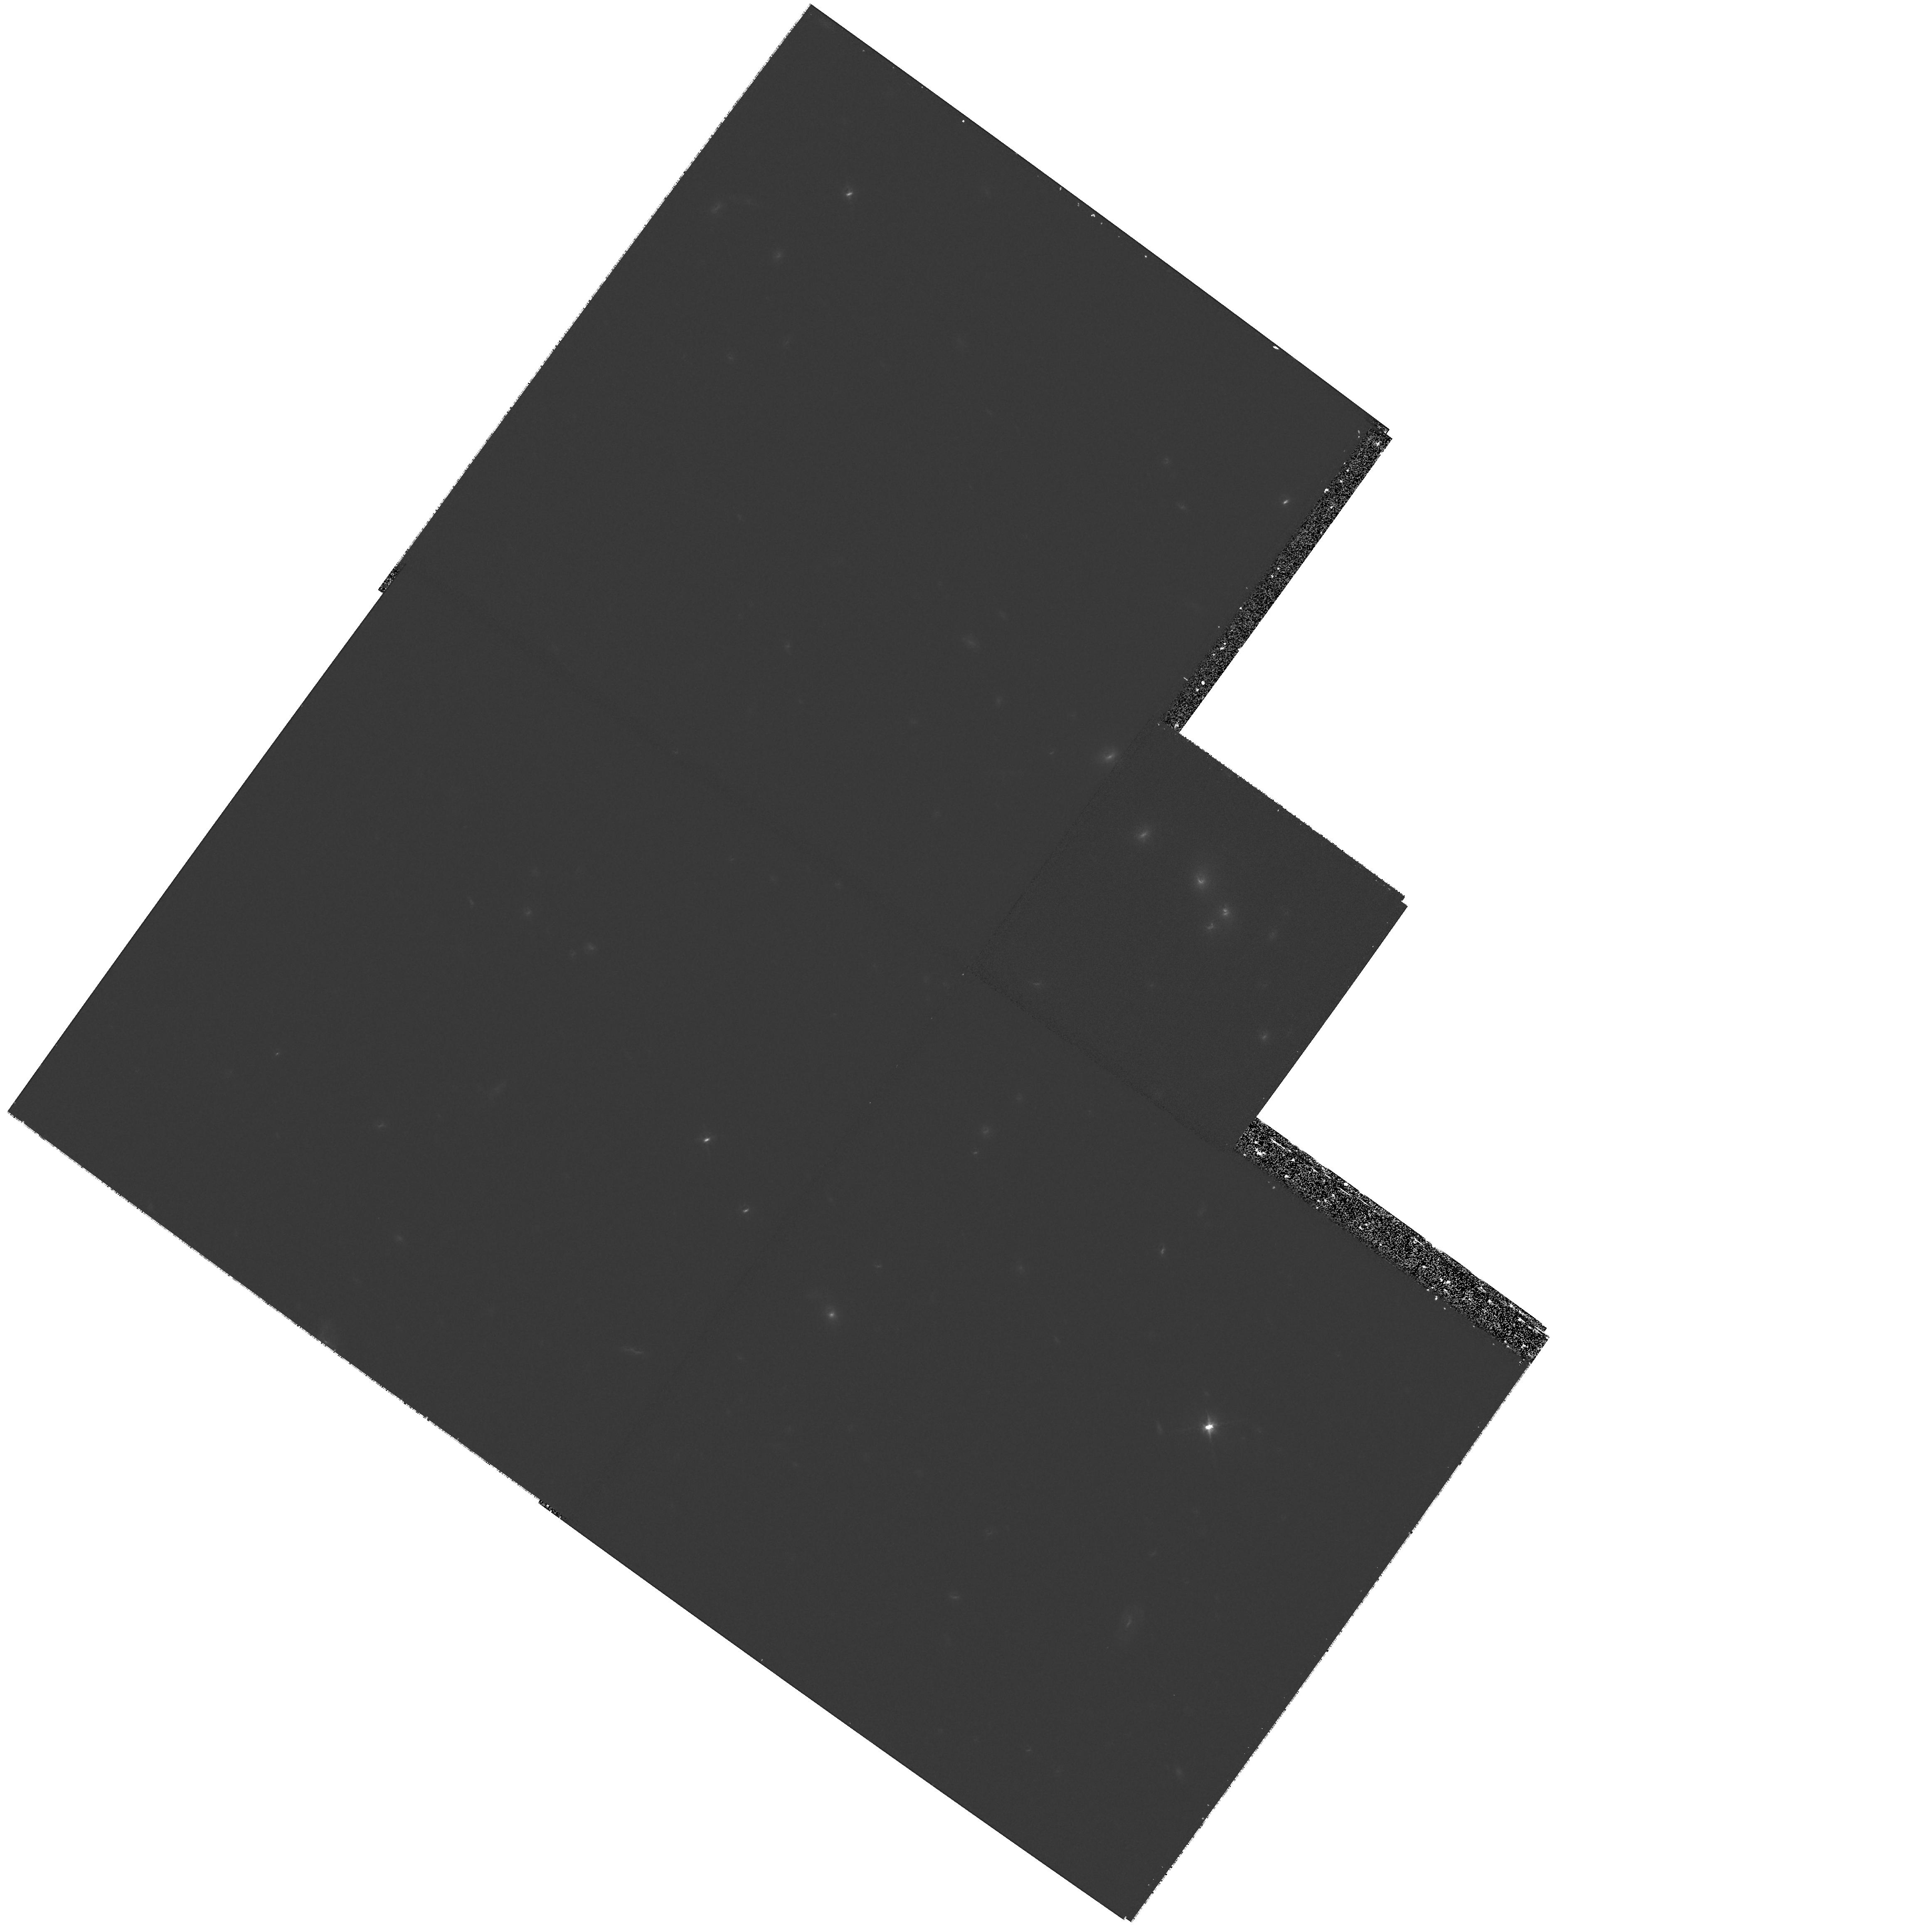
Target: HS0818+1227. Instrument: WFPC2/PC. Filter: F814W. Exposure: 33 min. Observation ID: hst_8804_07_wfpc2_pc_f814w_u67m07

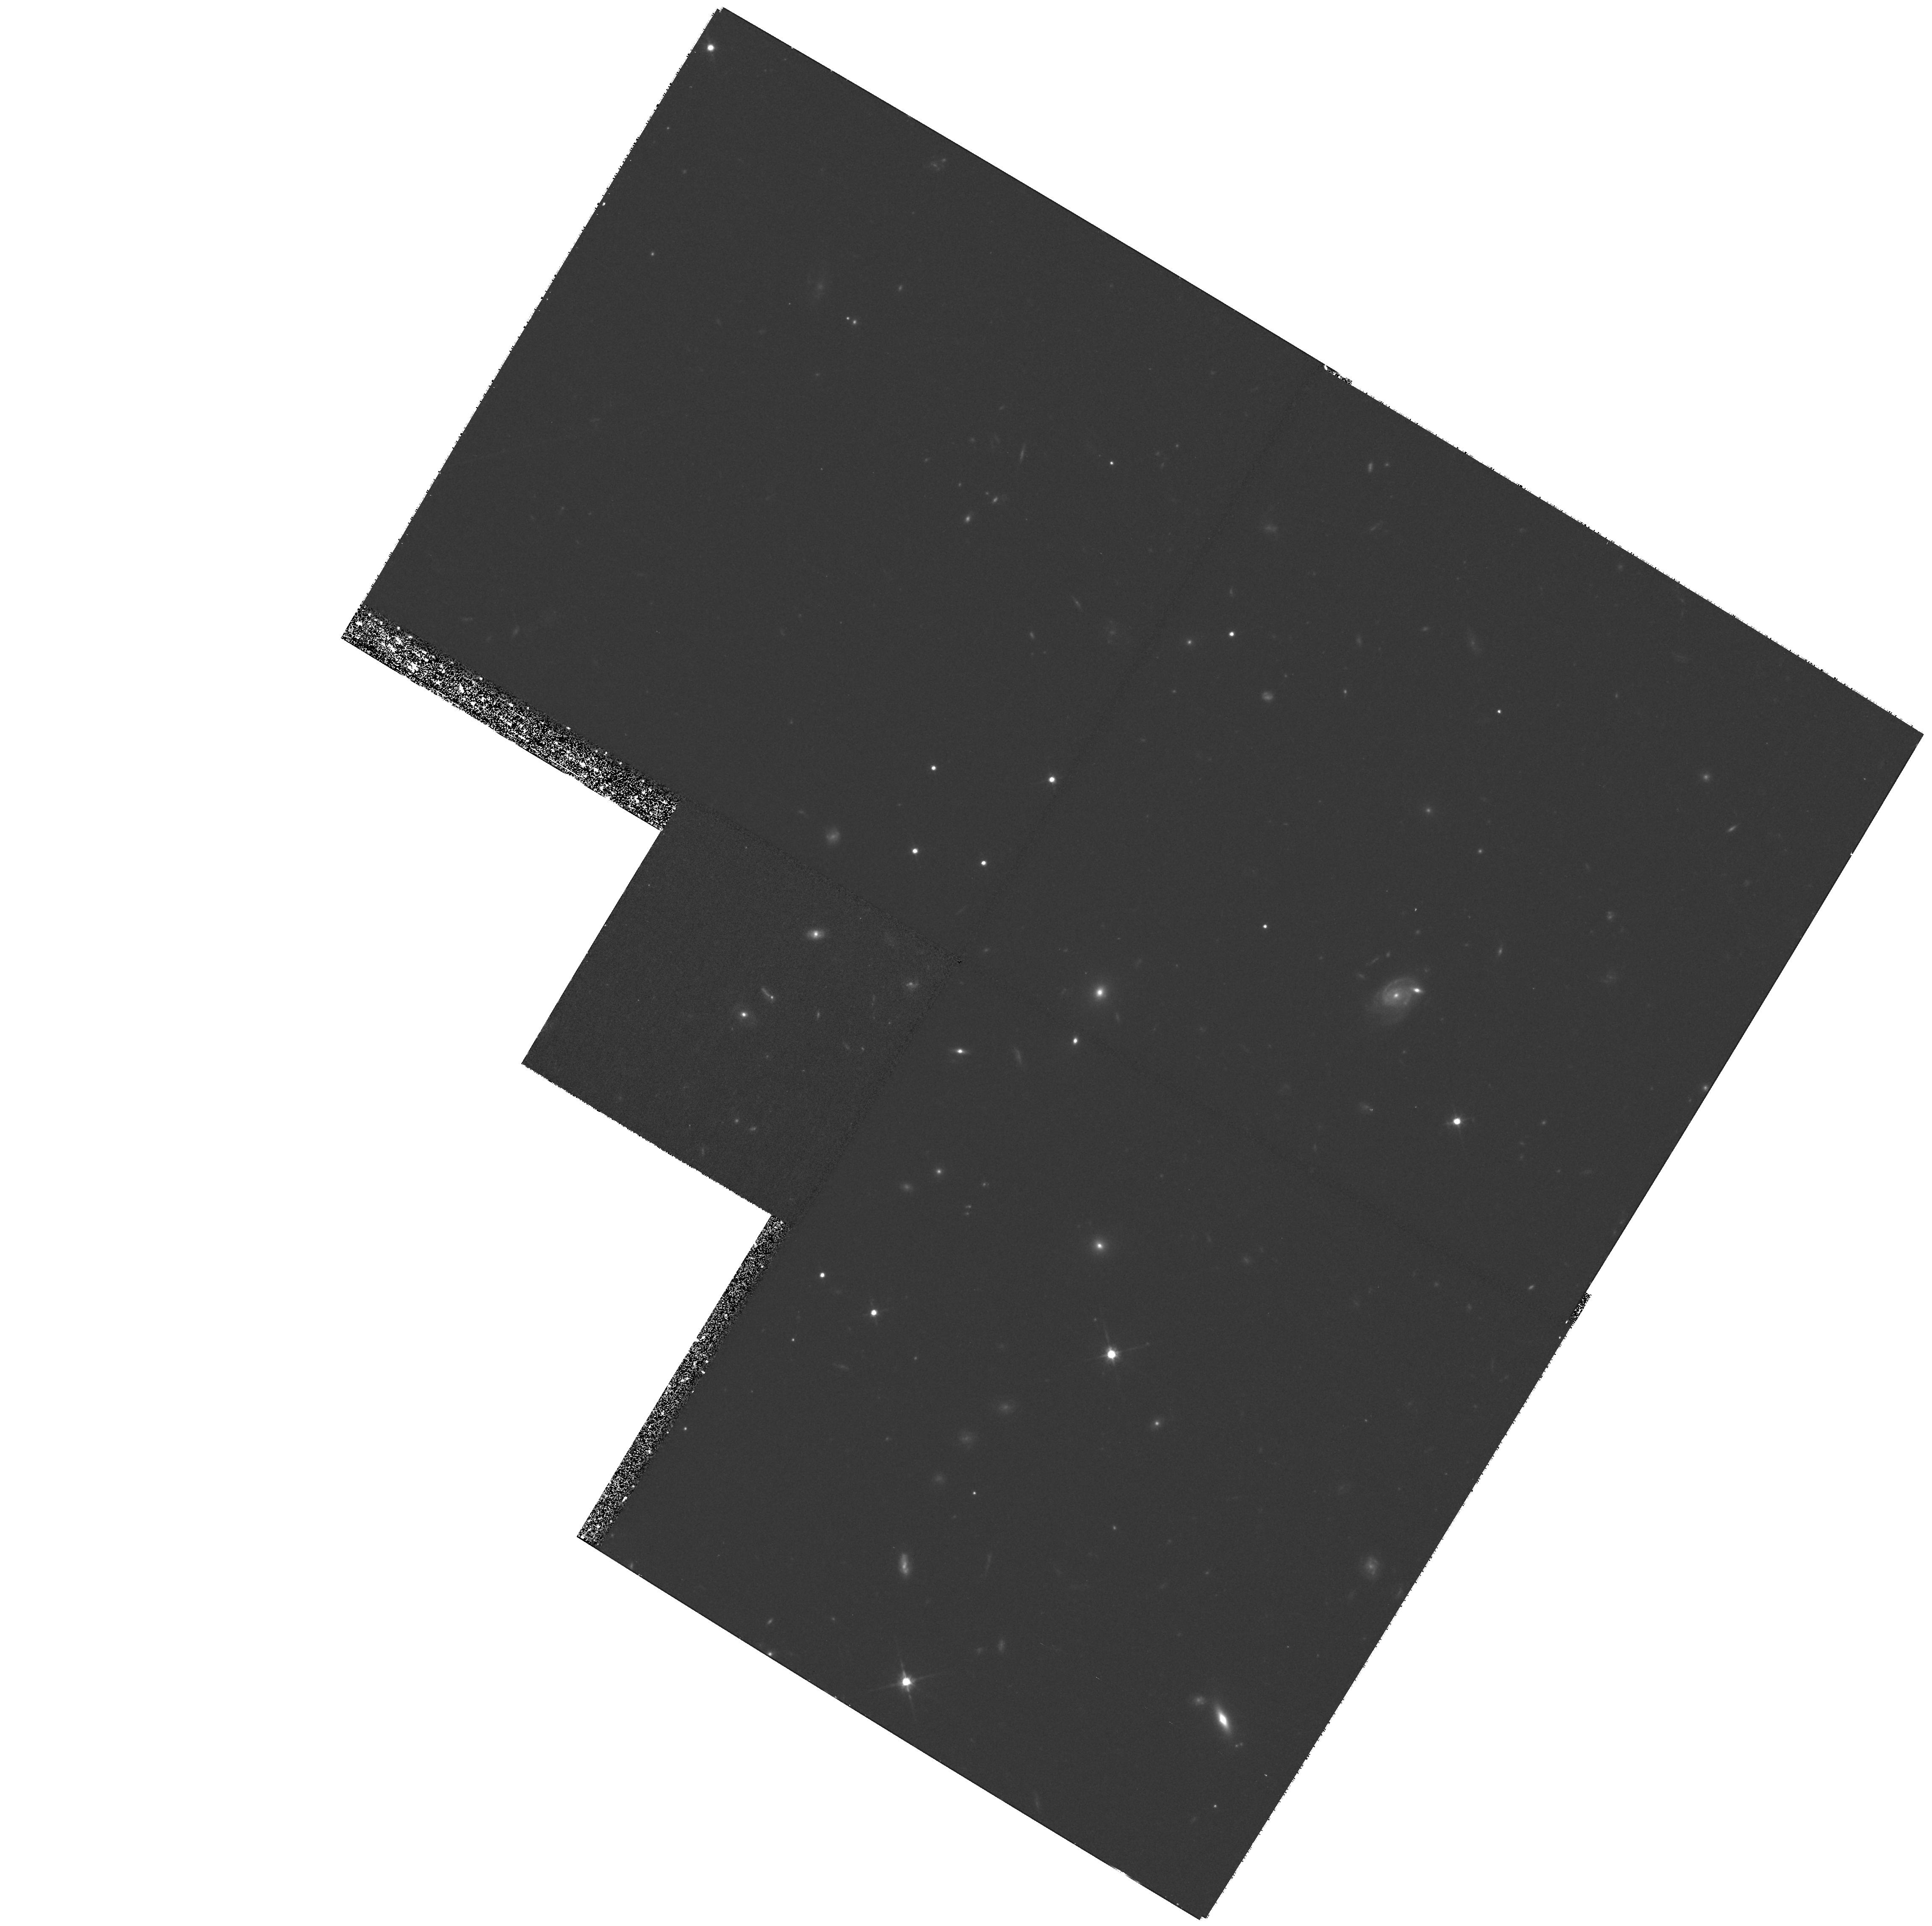
Target: B2319+051. Instrument: WFPC2/PC. Filter: F814W. Exposure: 1.3 h. Observation ID: hst_8804_06_wfpc2_pc_f814w_u67m06

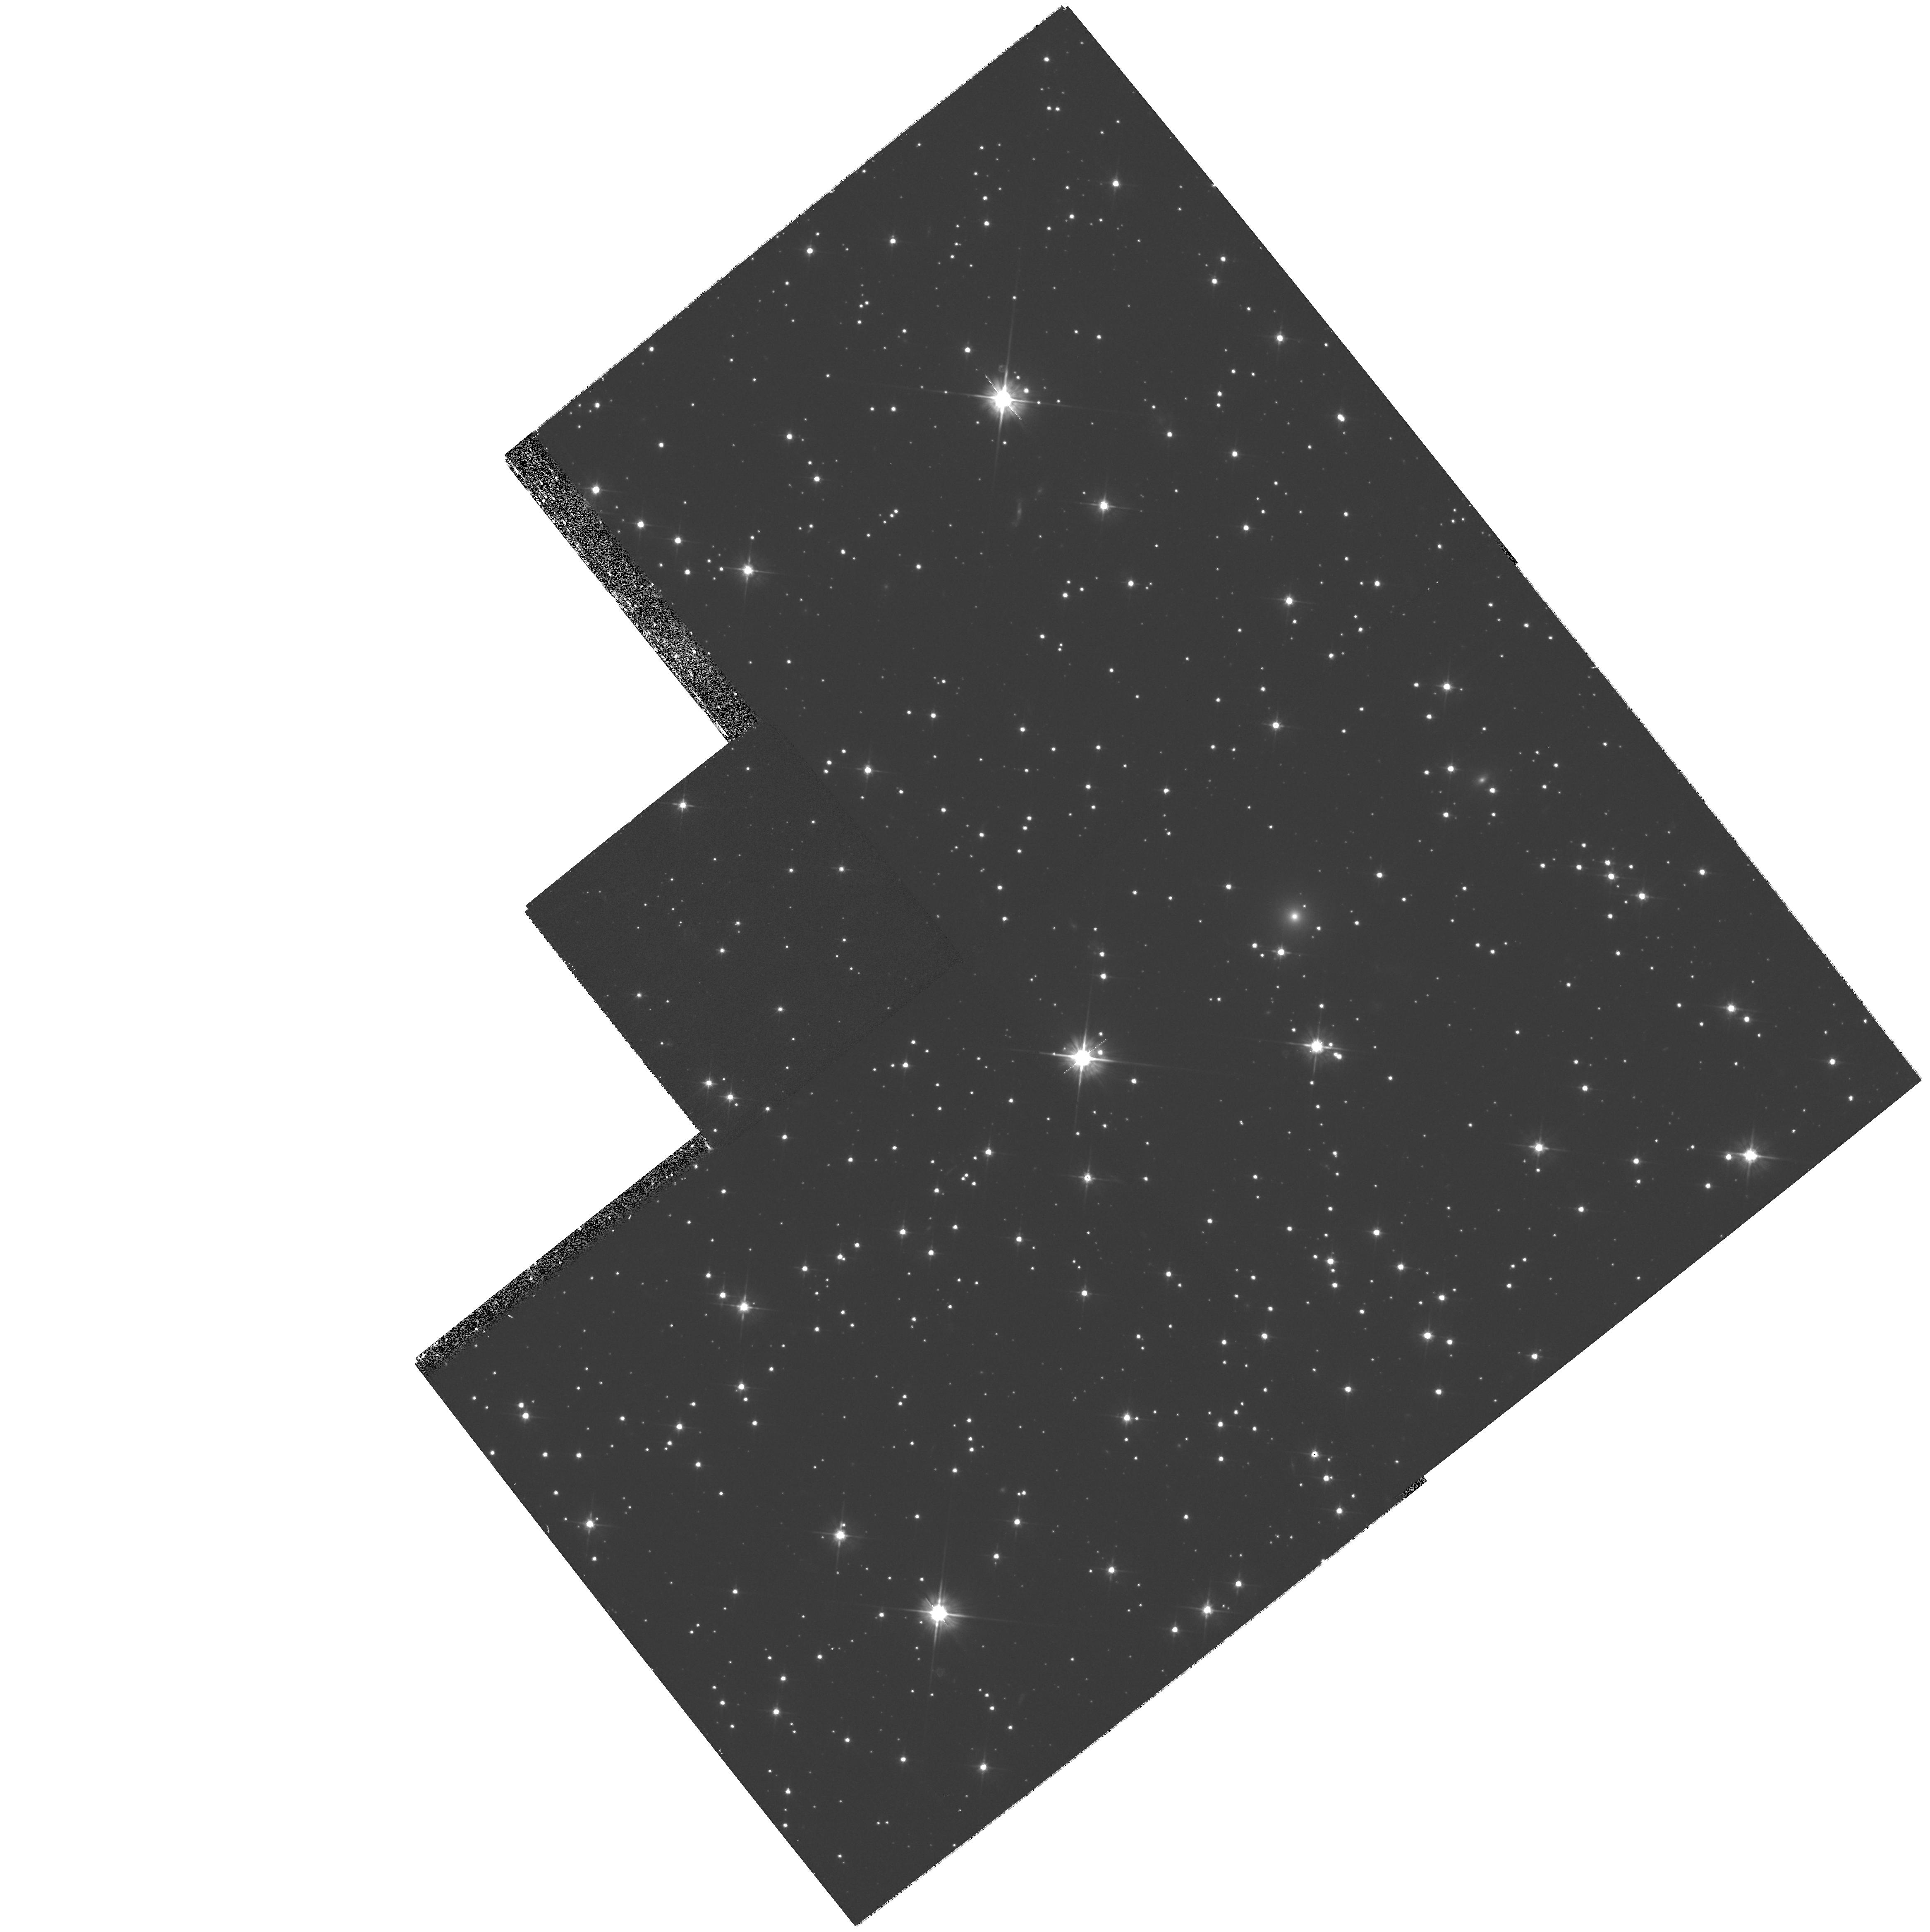
Target: Q1838-342. Instrument: WFPC2/PC. Filter: F555W. Exposure: 33 min. Observation ID: hst_8804_05_wfpc2_pc_f555w_u67m05

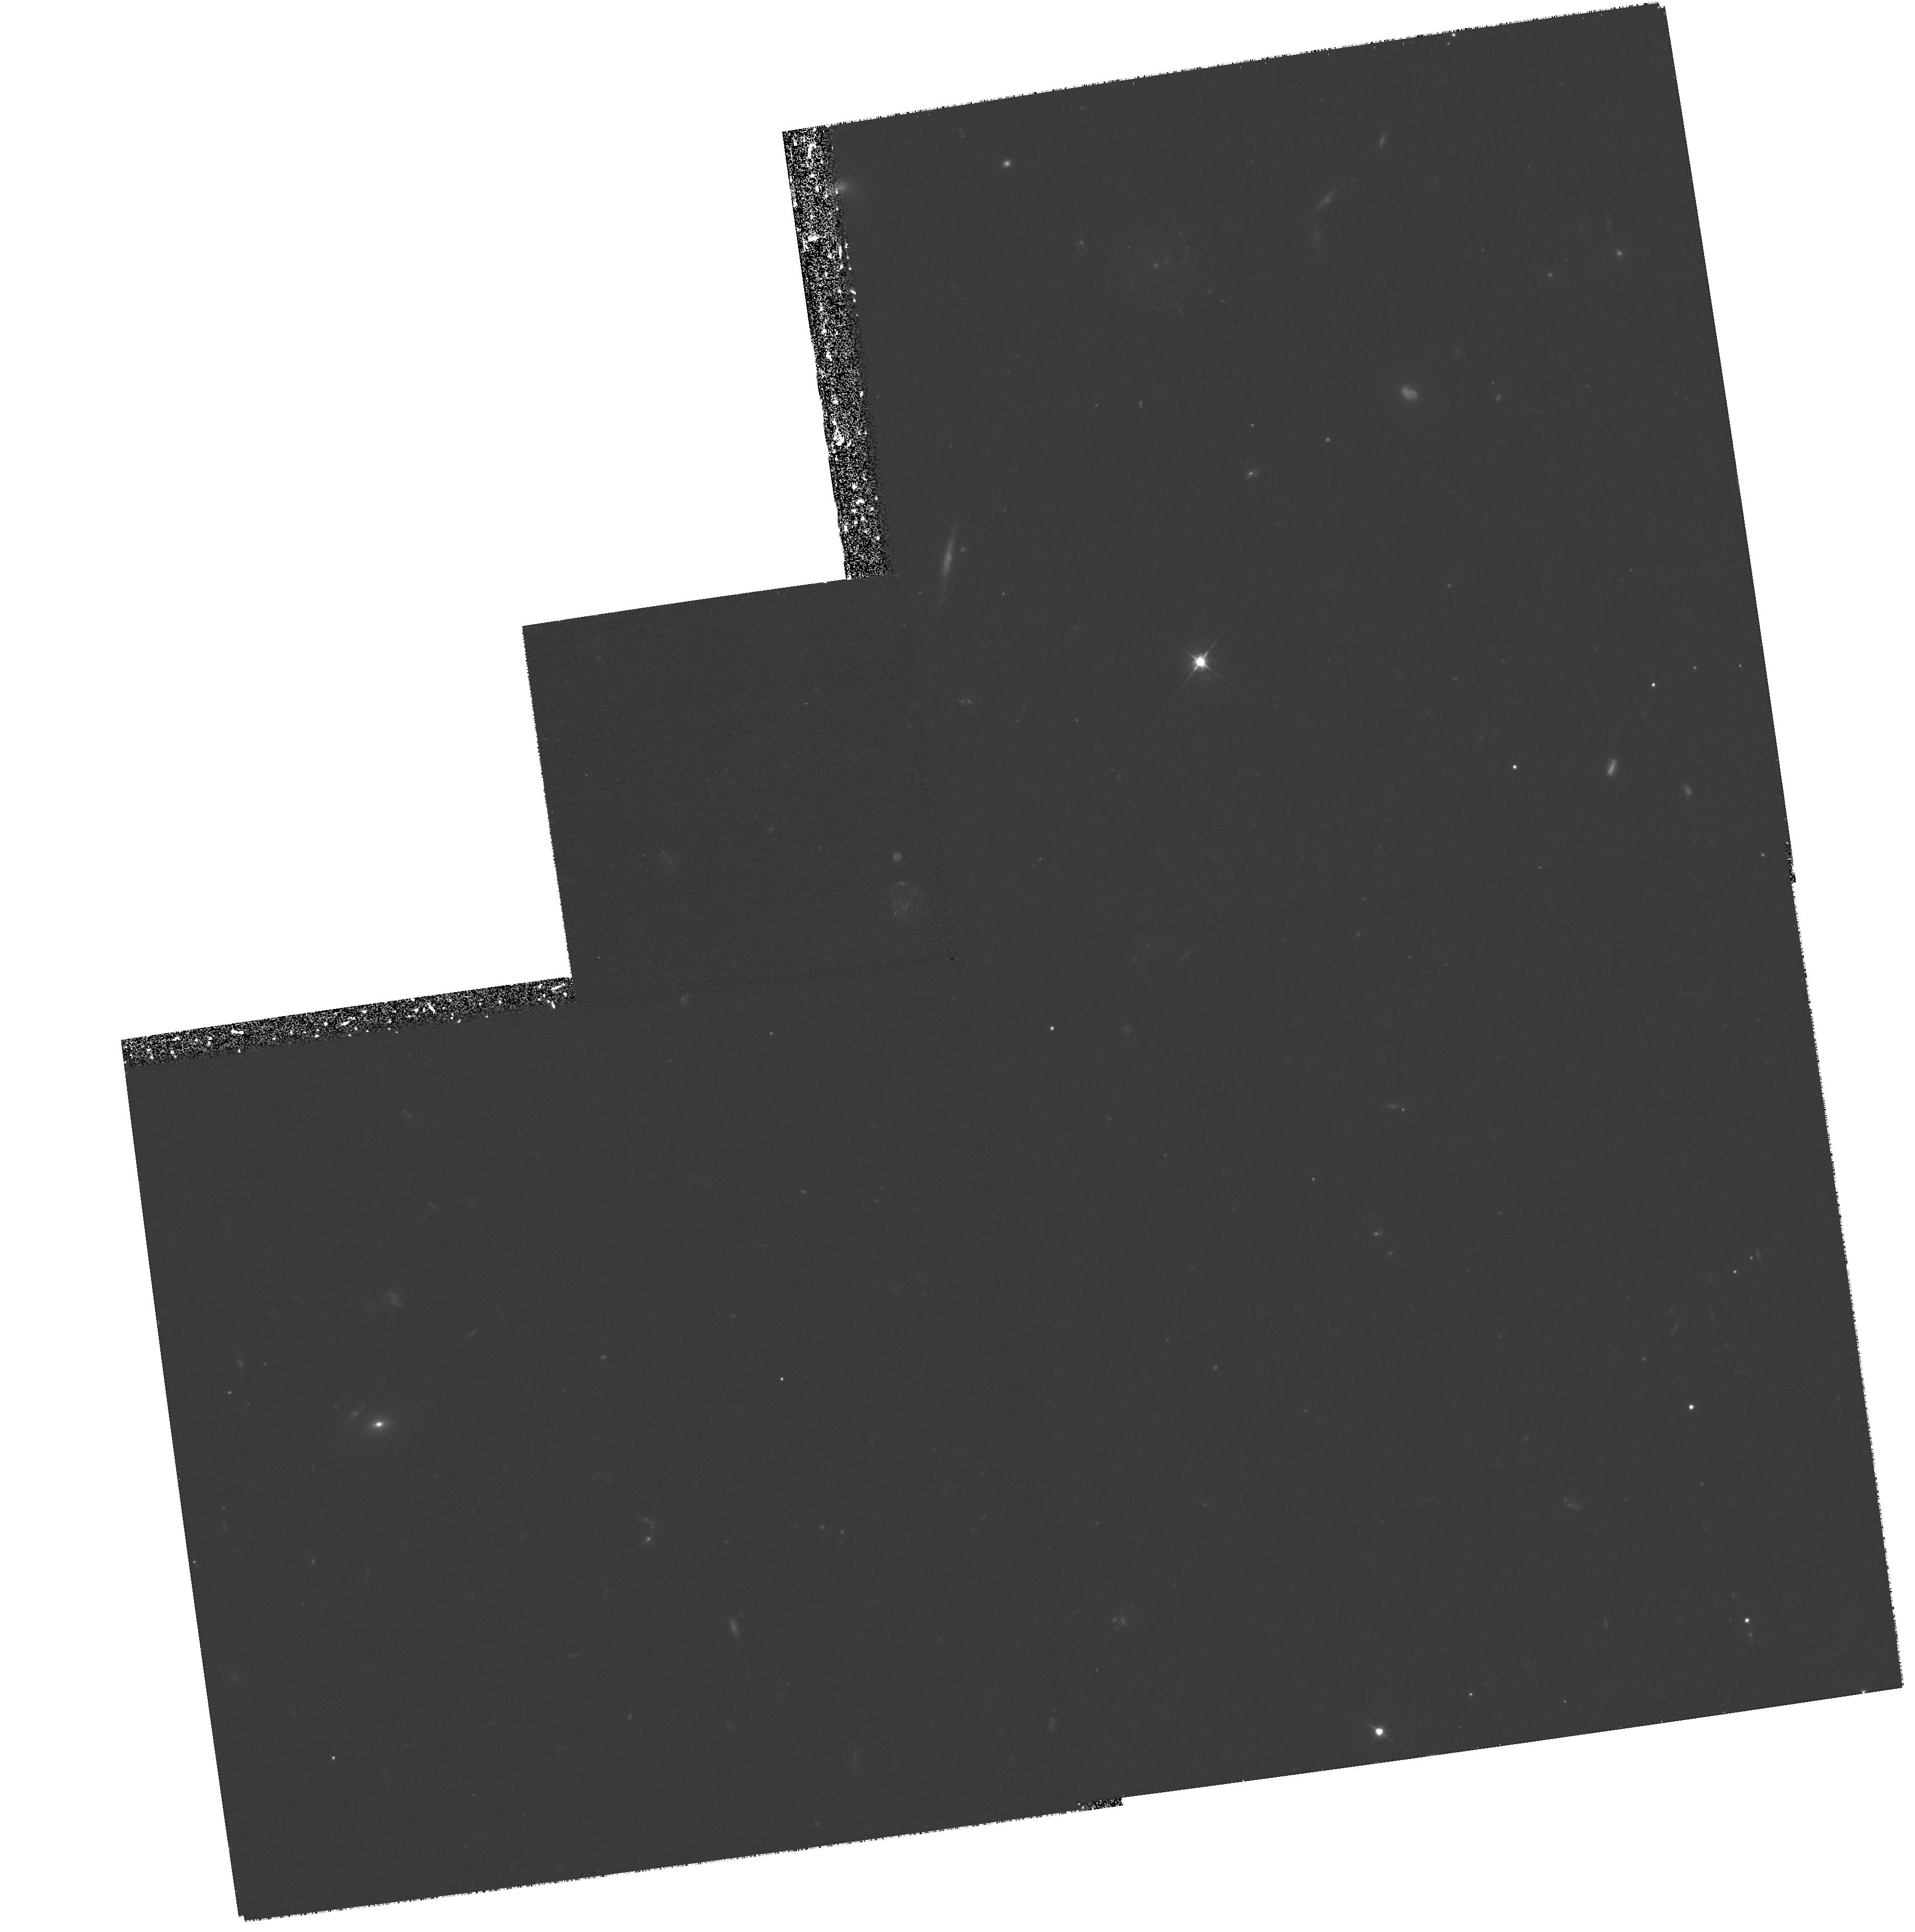
Target: B1555+375. Instrument: WFPC2/PC. Filter: F555W. Exposure: 1.4 h. Observation ID: hst_8804_02_wfpc2_pc_f555w_u67m02

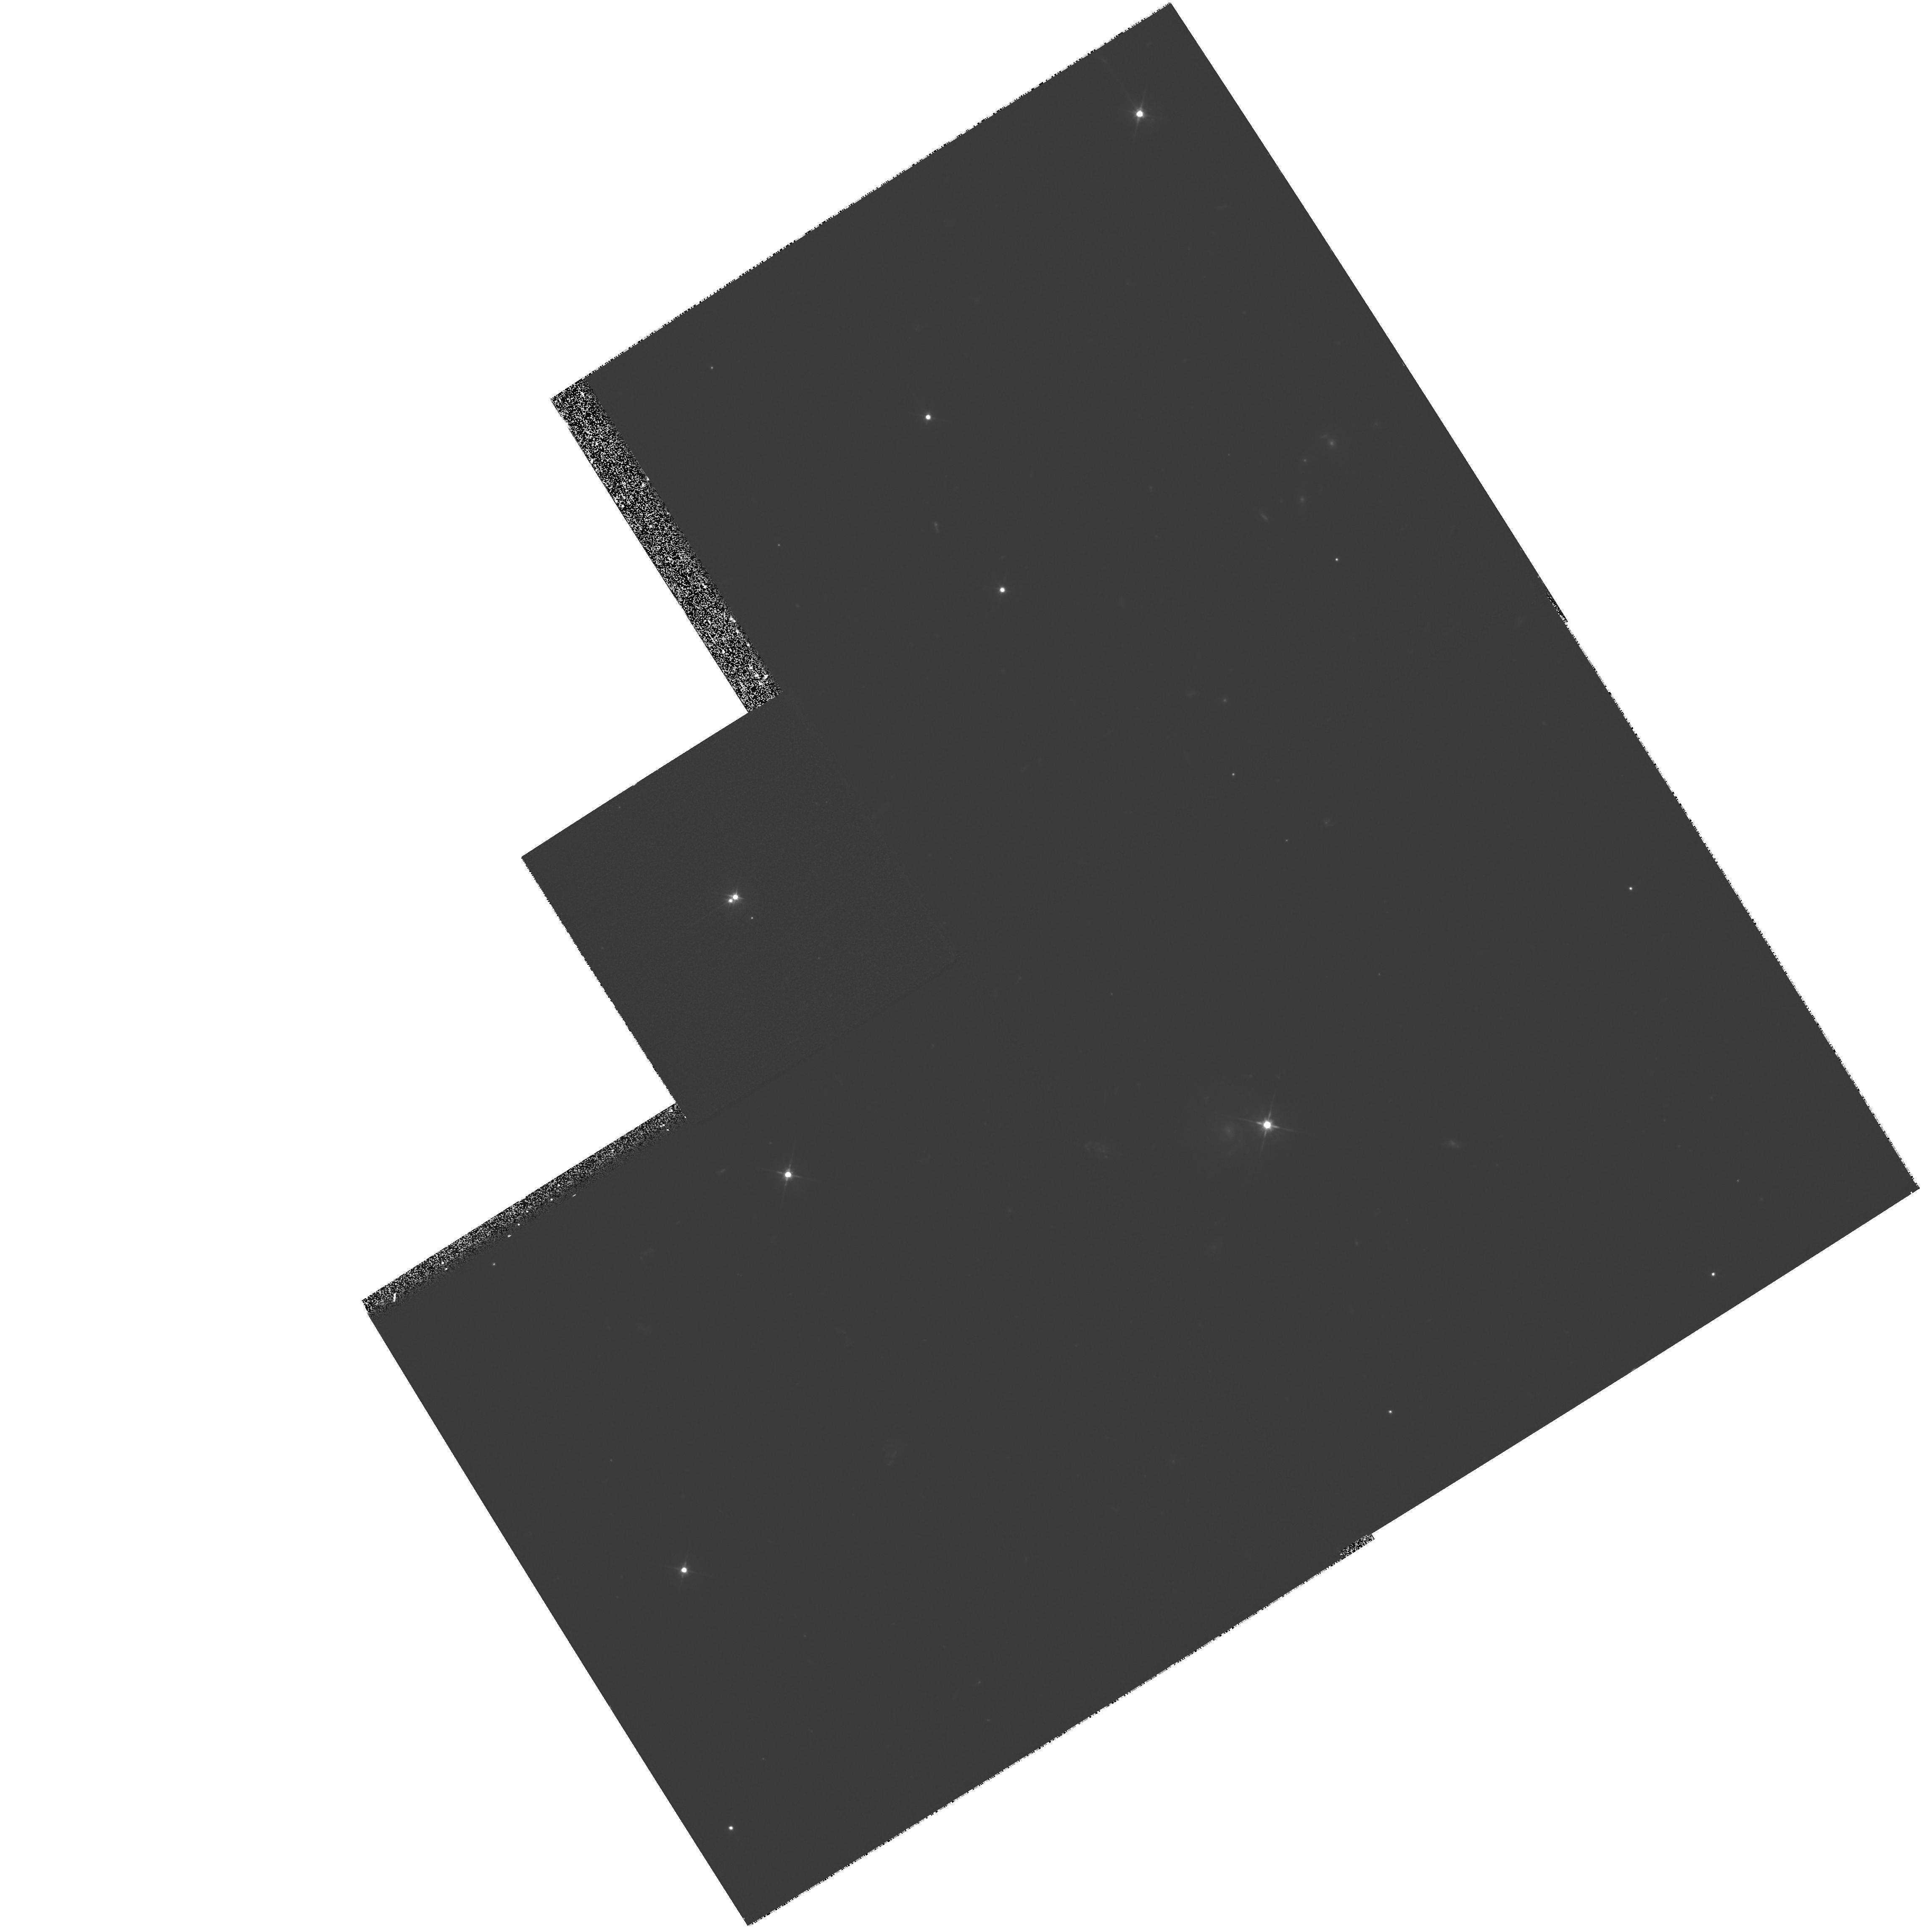
Target: FBQ1633+3134. Instrument: WFPC2/PC. Filter: F555W. Exposure: 50 min. Observation ID: hst_8804_03_wfpc2_pc_f555w_u67m03

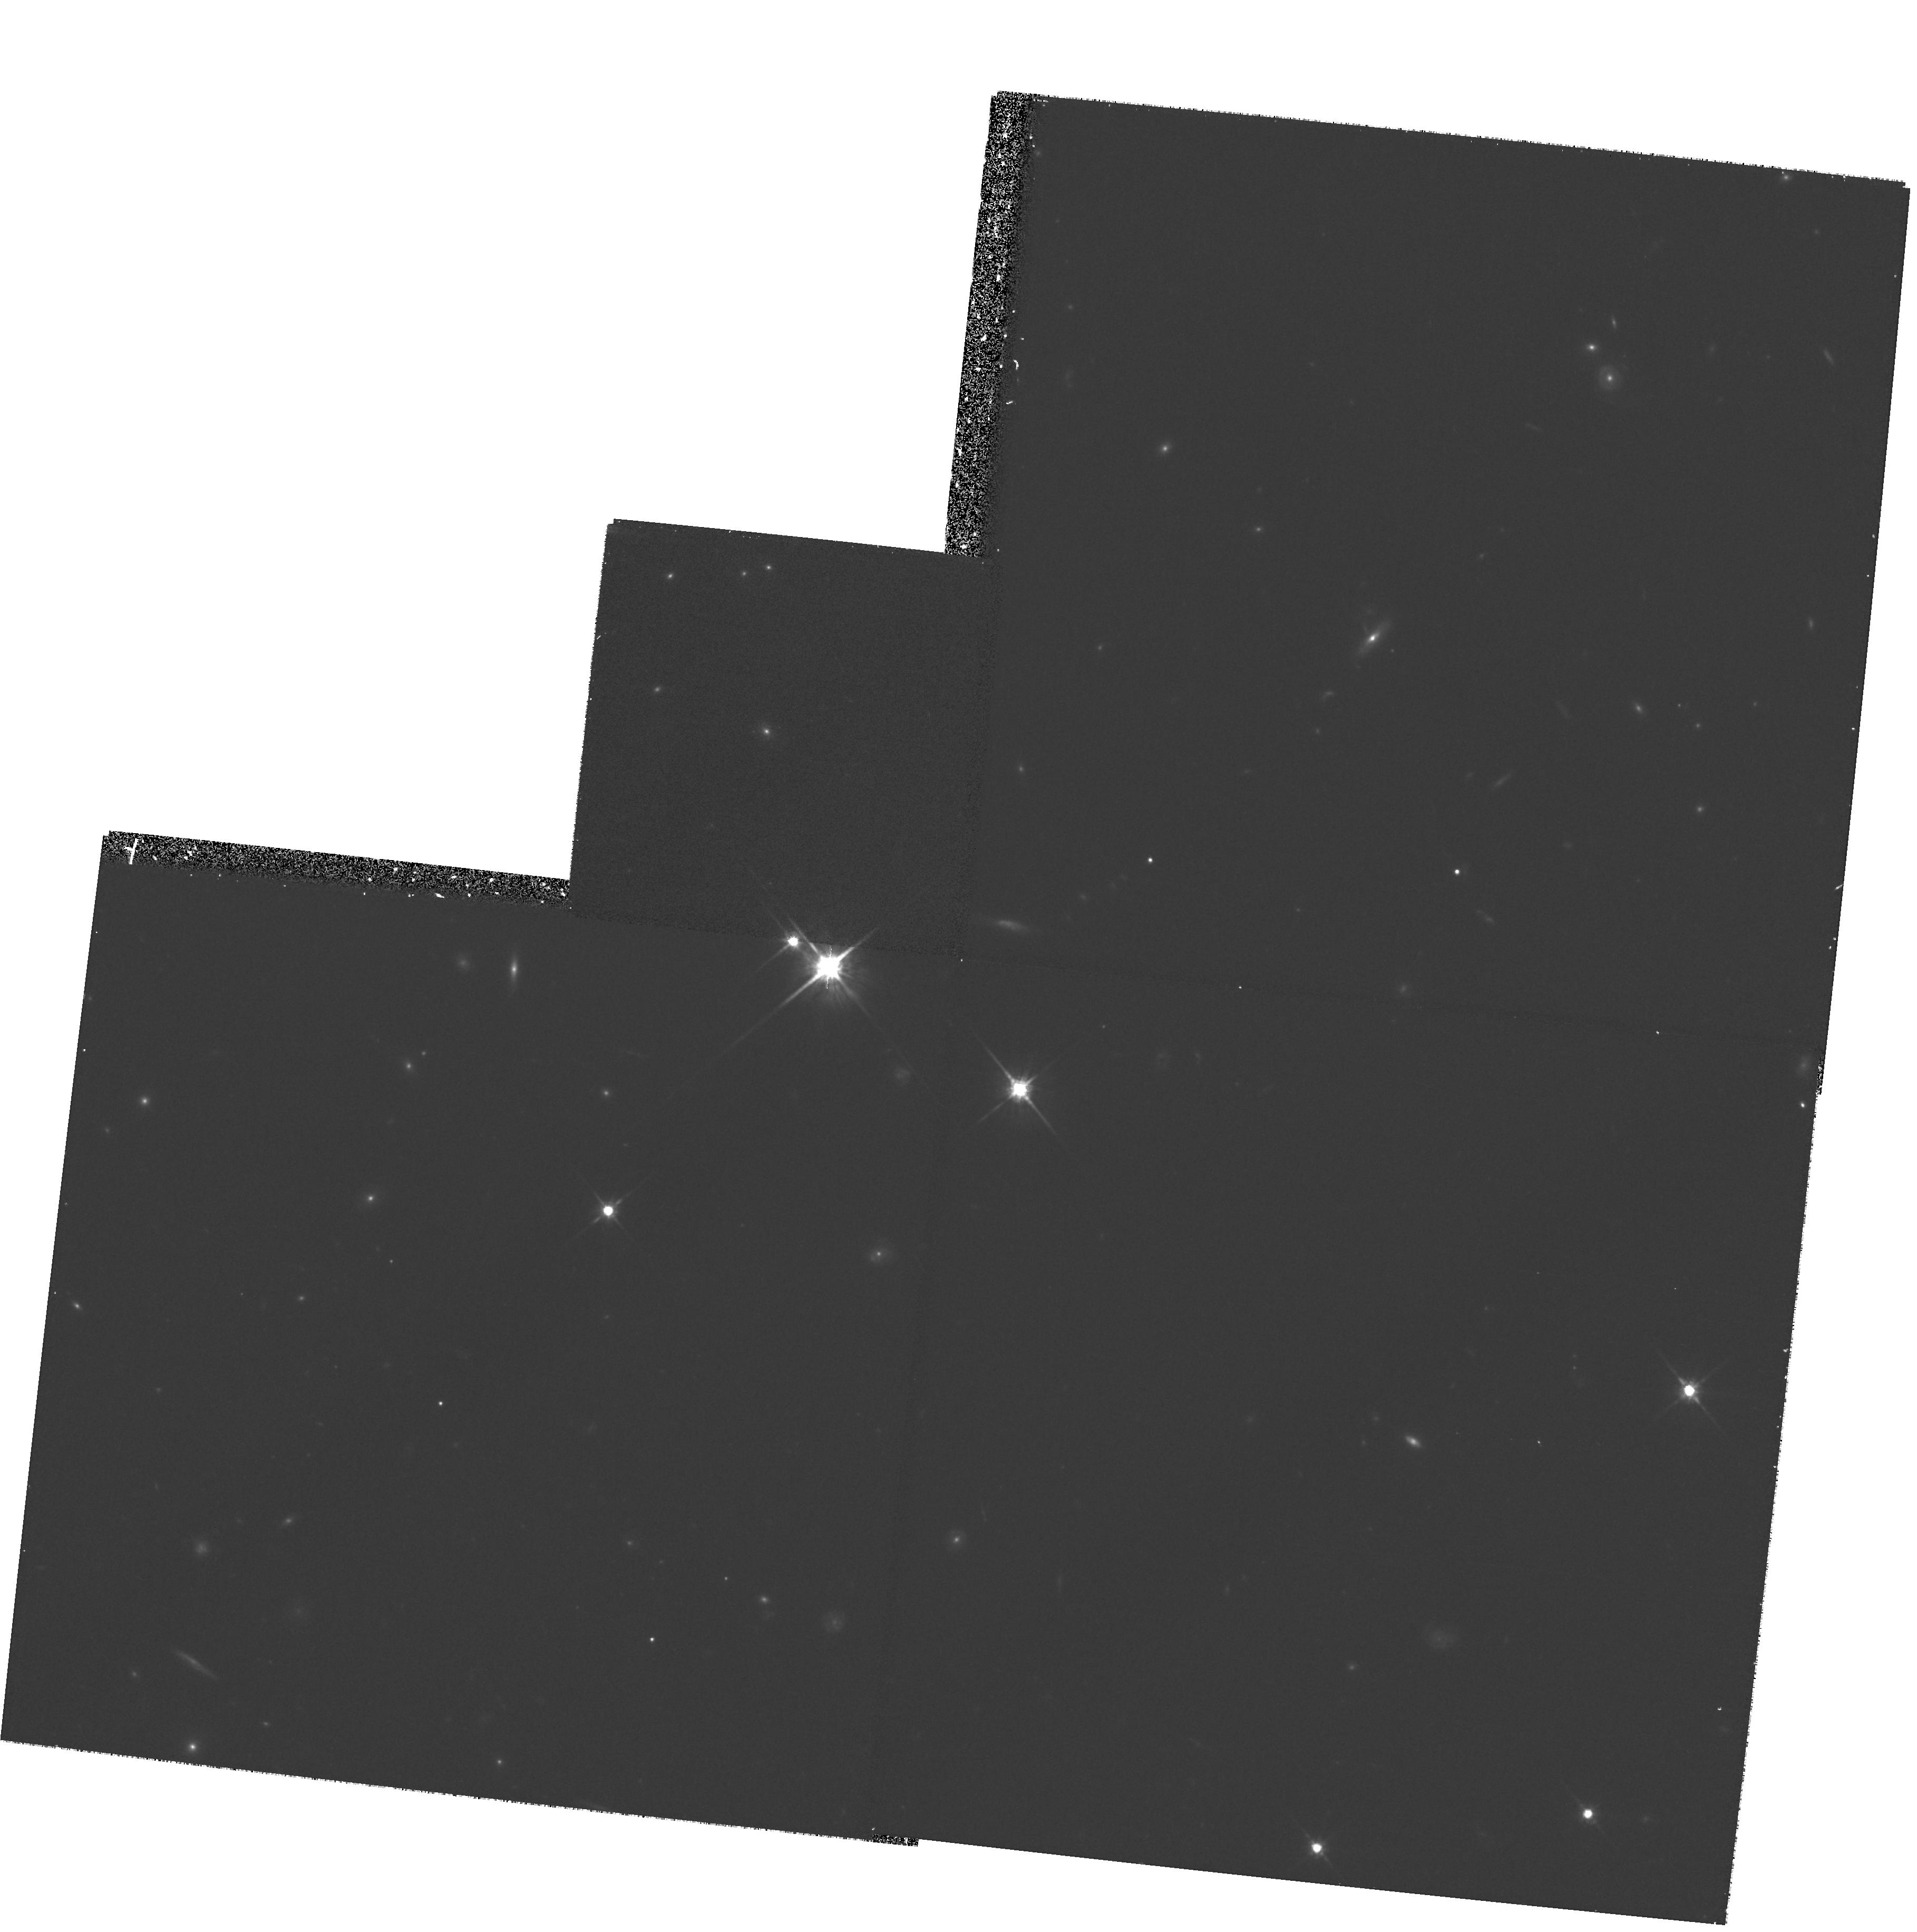
Target: HST14113+5211. Instrument: WFPC2/PC. Filter: F814W. Exposure: 37 min. Observation ID: hst_8804_01_wfpc2_pc_f814w_u67m01

A Survey of Gravitational Lenses as Cosmological Tools III (PI: Falco, Emilio E.)

The 60 known gravitational lenses are a unique, mass-selected sample of galaxies, and their properties encode an enormous range of astrophysical information. The numbers of lenses and their distribution in separation, lens and source redshift determine both the cosmological model ($\Omega_0$, $\Lambda_0$) and the mass function of galaxies and its evolution. Detailed studies of lenses with time delay measurements yield estimates of the Hubble constant $H_0$. By comparing the mass distribution determined from the lensed images to HST optical photometry, we measure the mass-to-light ratios of lens galaxies and their evolution to $z \sim 1$, their luminosity function, and the relationship between the mass and luminosity distributions in galaxies. We can use the wavelength dependence of the flux ratios between the images to measure the extinction and extinction laws in the lens galaxies. Quantitatively, these goals require HST, the only instrument with the essential resolution and sensitivity given the small angular sizes and typical redshifts of lens systems. With uniform, multi-band HST data we can pursue all these goals (\it simultaneously), making valuable independent measurements in cosmology and as a unique probe of galaxies and their evolution based on mass rather than light. We request 30 orbits using WFPC2 with F555W and F814W to observe 15 lens systems. We request that the data be made public immediately.